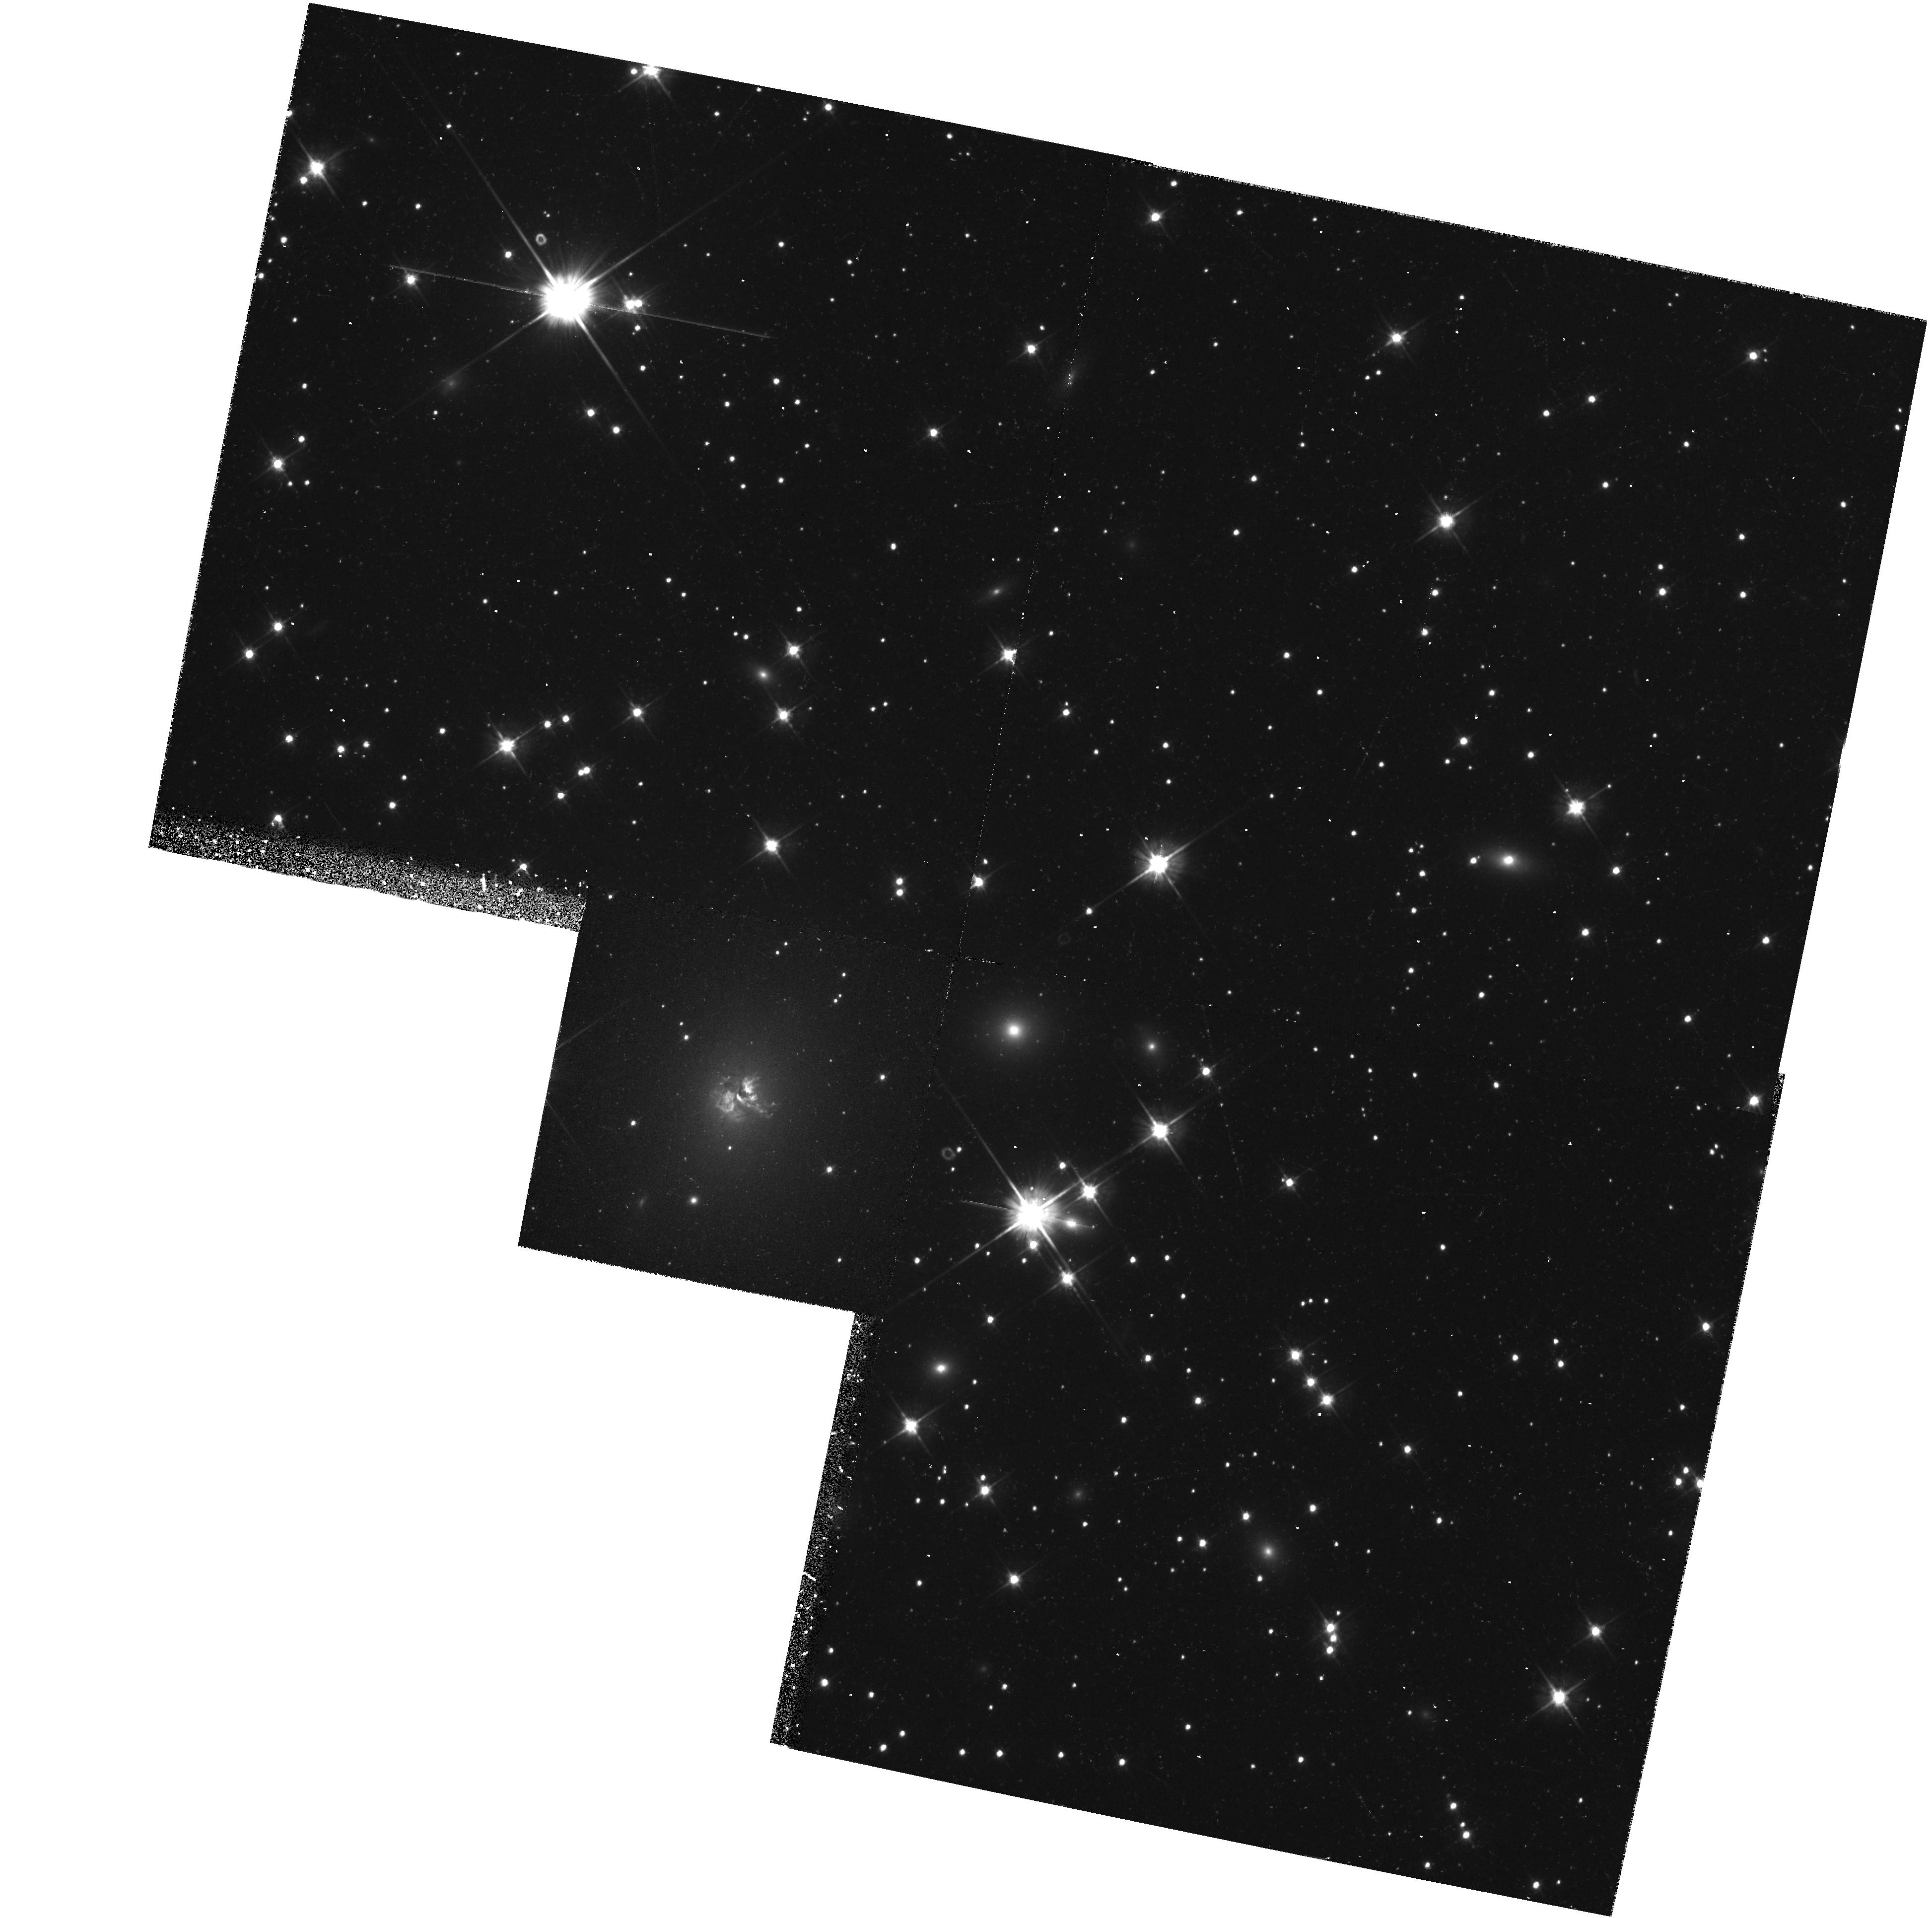
Target: 3C405
Instrument: WFPC2/PC
Filter: F555W
Exposure: 46 min
Observation ID: hst_5368_01_wfpc2_pc_f555w_u2cn01

HST SPECTROSCOPY OF CYGNUS A -I. EARLY ACQ IMAGING (PI: Jackson, Neal J.)

We propose to obtain spectroscopy of the nucleus and extended line emitting knot of the prototypical high-power radio galaxy Cygnus A. Ground based images and spectra have so far failed to provide convincing explanations for the ionization structure of the line emission or proof for the model in which the continuum light is due to scattering of a hidden quasar nucleus. By using the HST resolution to exclude contaminating continuum-emitting components we will be able to do two things. First, we will be able to search for a broad Balmer line in the central sources, which would be proof of the existence of a hidden quasar nucleus: only marginal evidence of this broad component exists from ground-based spectra. Second, we will be able to select out the high surface brightness condensation in the northwest line-emitting component. This will be examined to clarify the kinematics, find out if it is the location of the narrow line "moving component" and examine the excitation mechanism of the emission lines in a clearly defined region rather than the average over the whole source typically seen in ground based images.